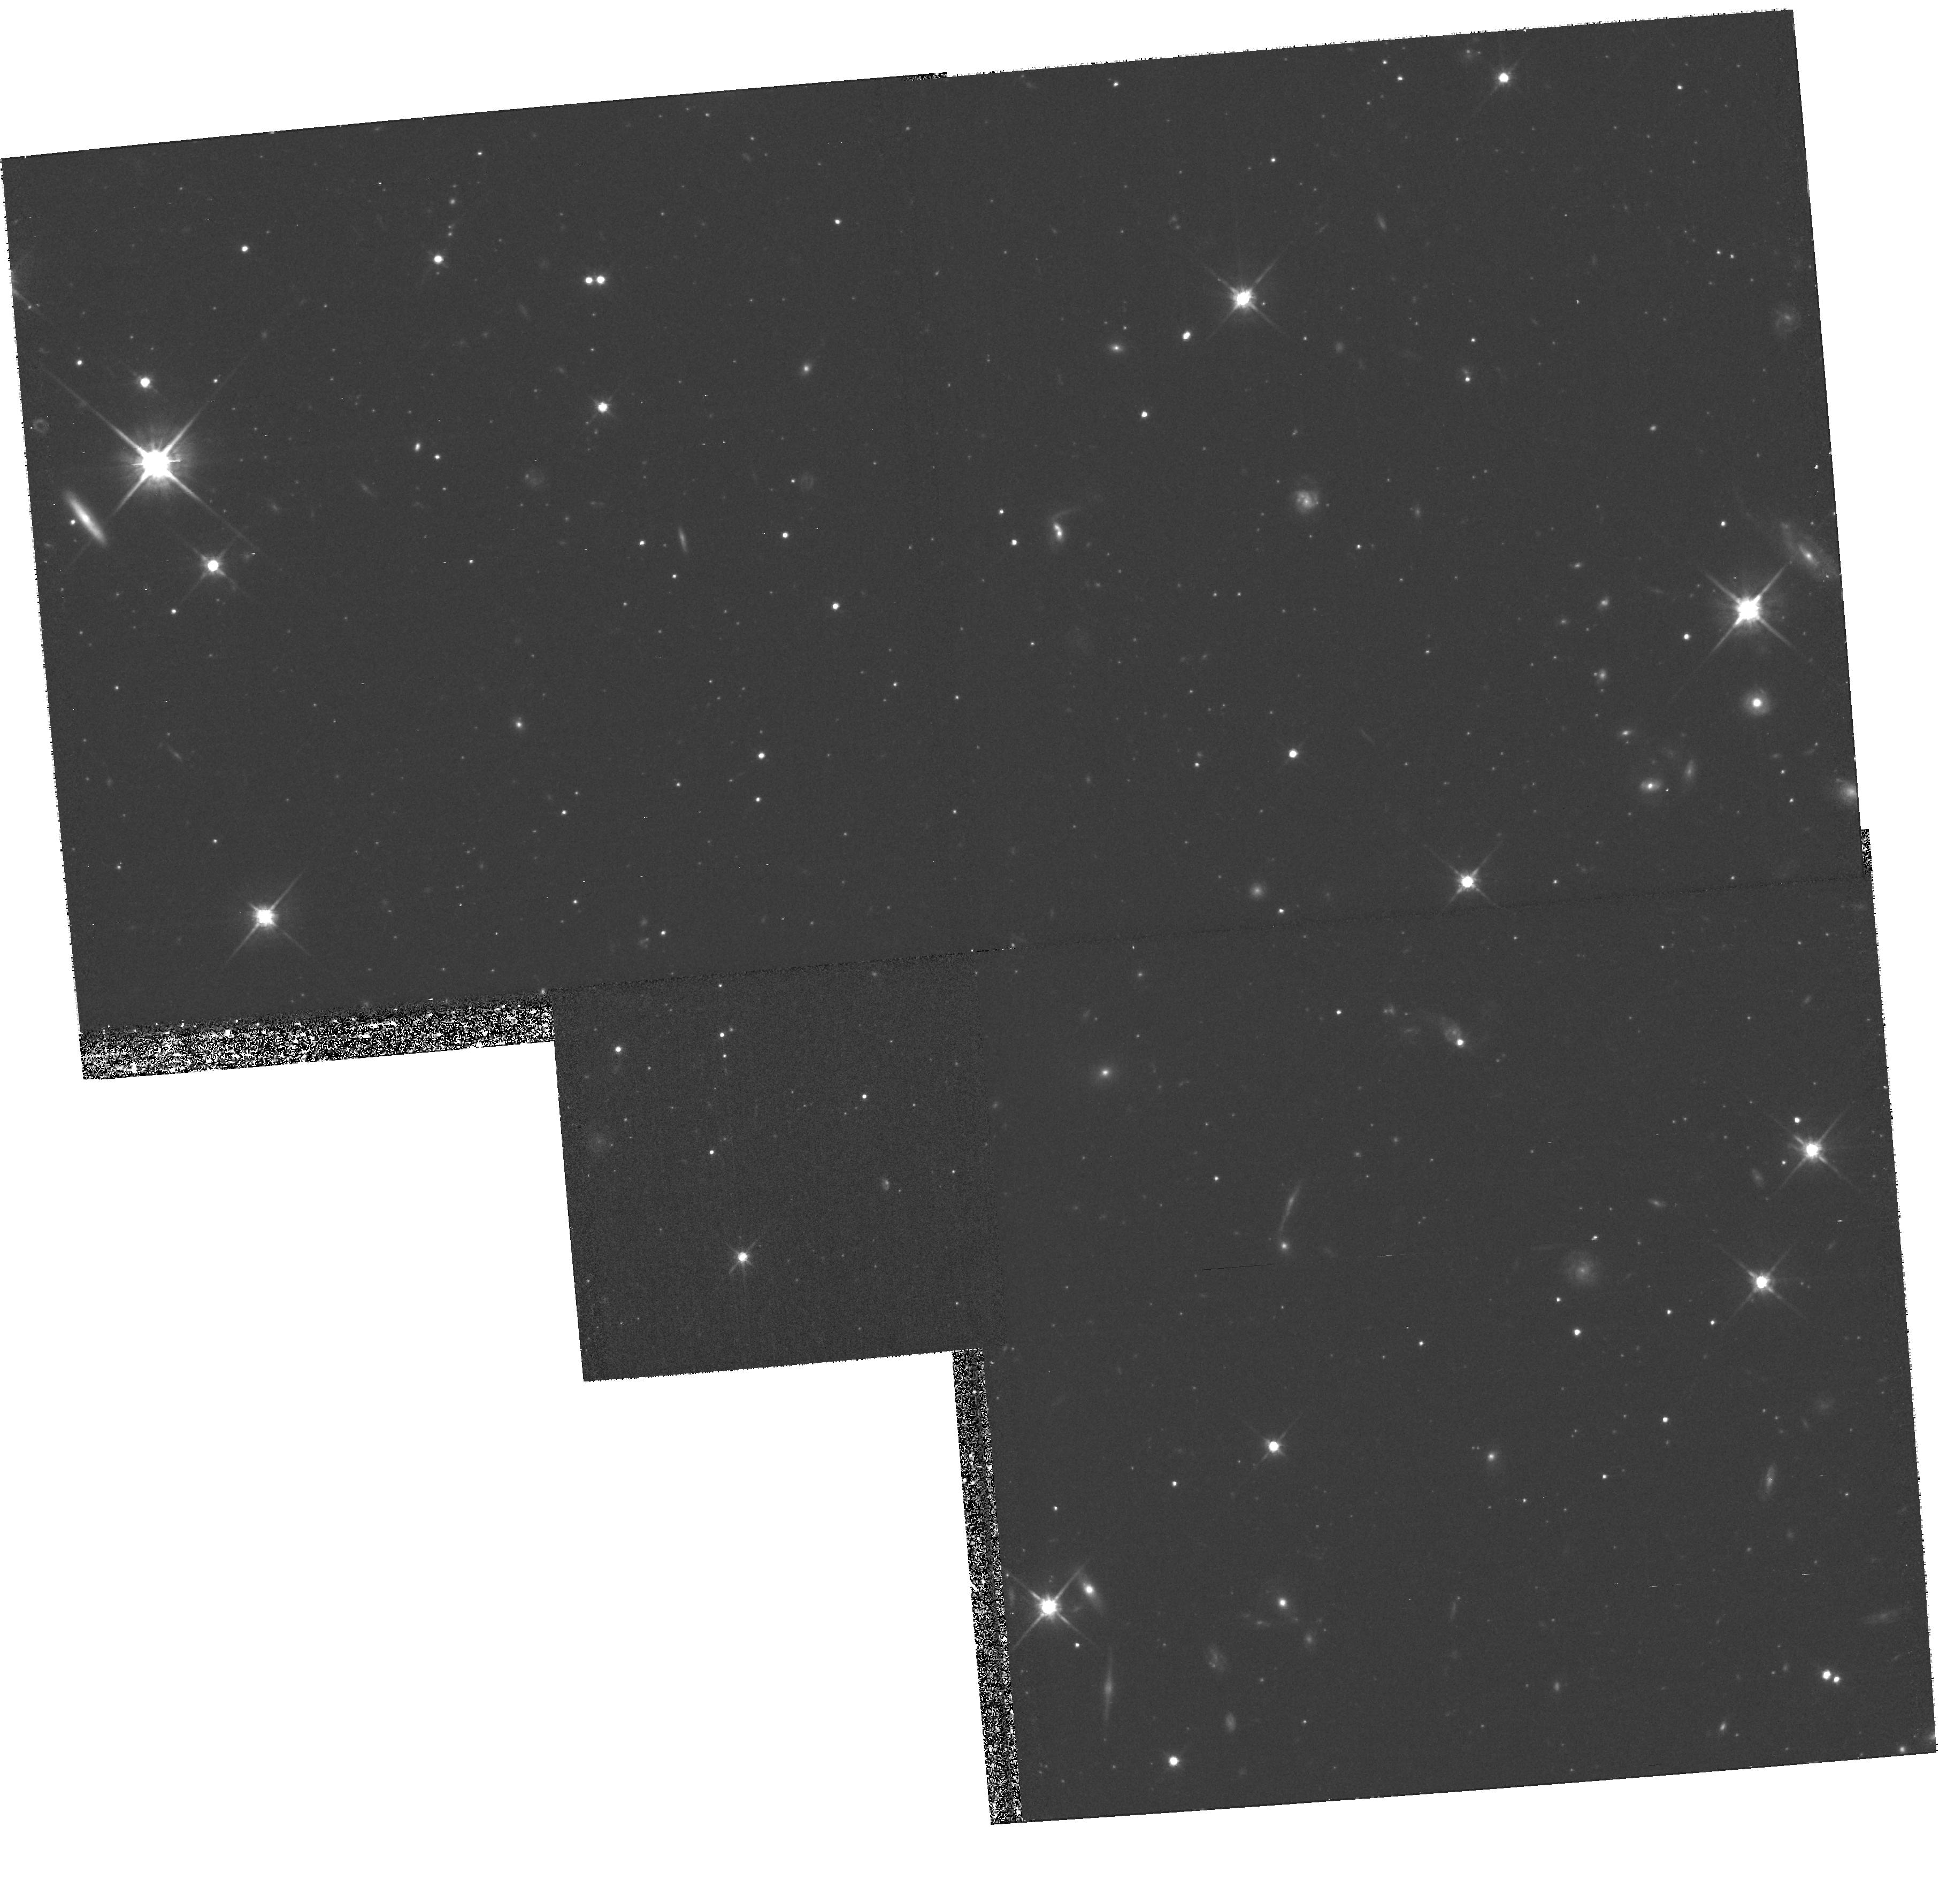
Target: field at RA 8.193°, Dec 39.667°
Instrument: WFPC2/PC
Filter: F814W
Exposure: 1.3 h
Observation ID: hst_9099_01_wfpc2_pc_f814w_u6dp01

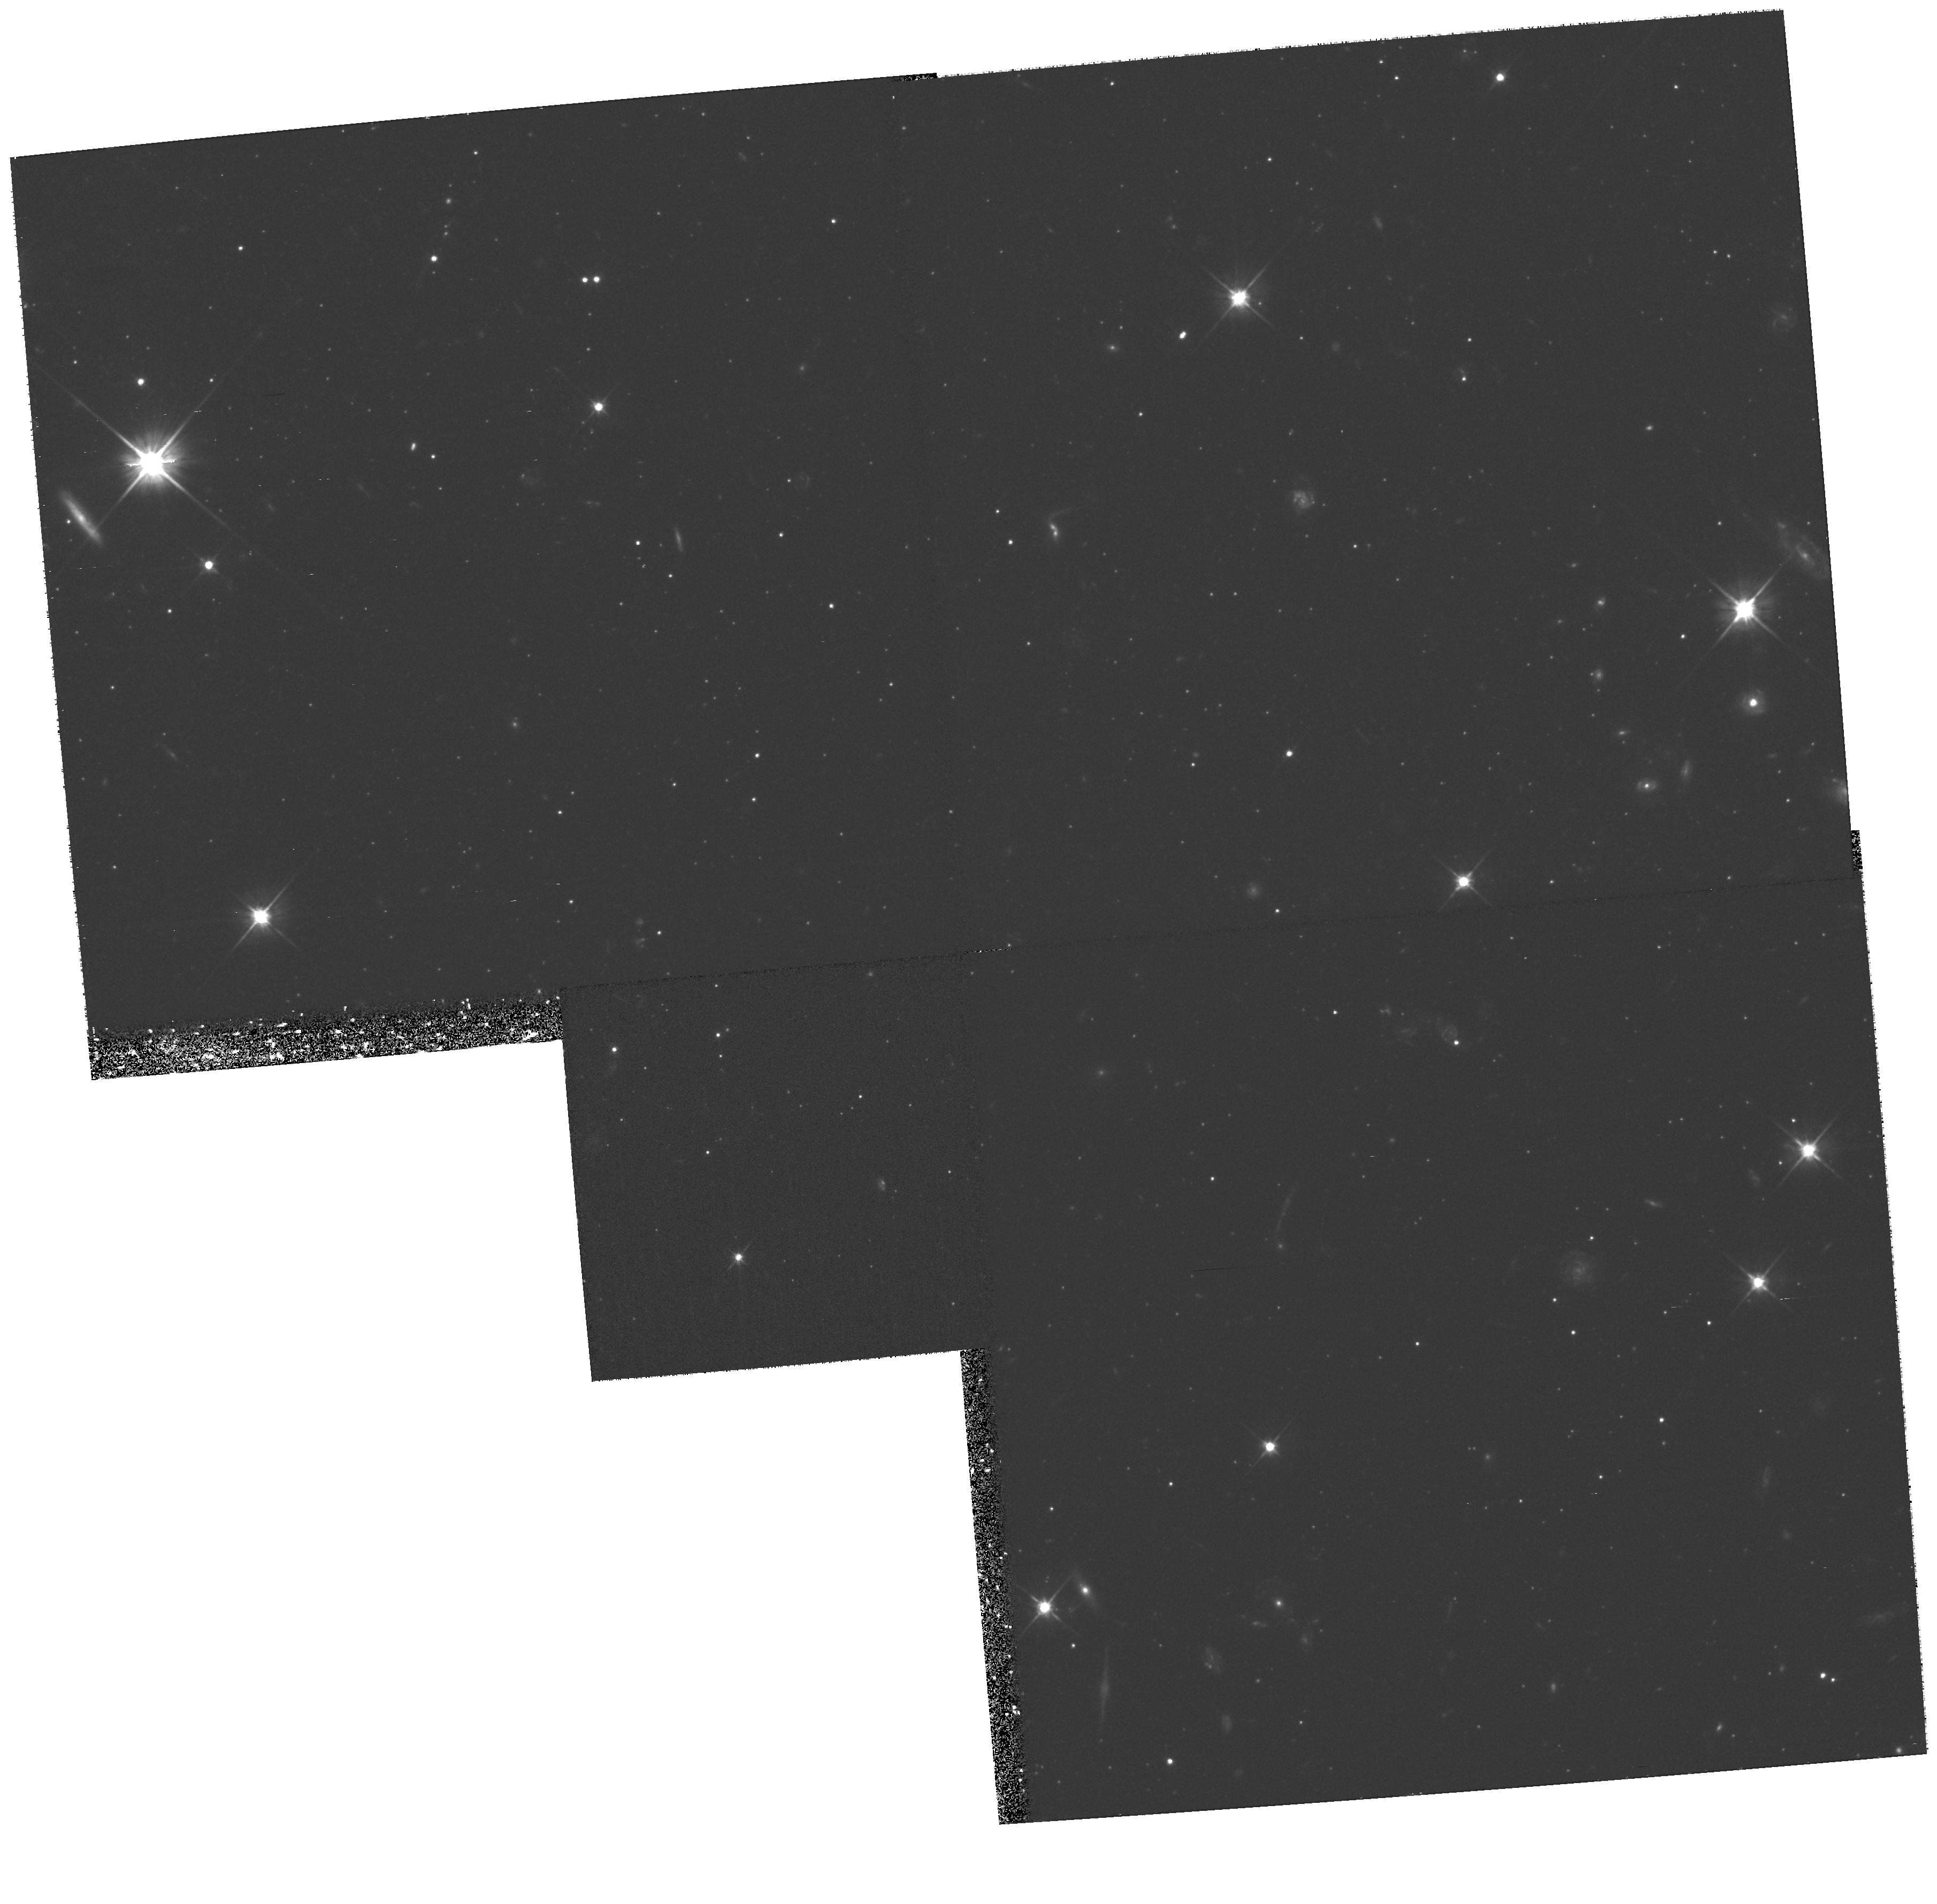
Target: field at RA 8.193°, Dec 39.667°
Instrument: WFPC2/PC
Filter: F606W
Exposure: 1.1 h
Observation ID: hst_9099_02_wfpc2_pc_f606w_u6dp02

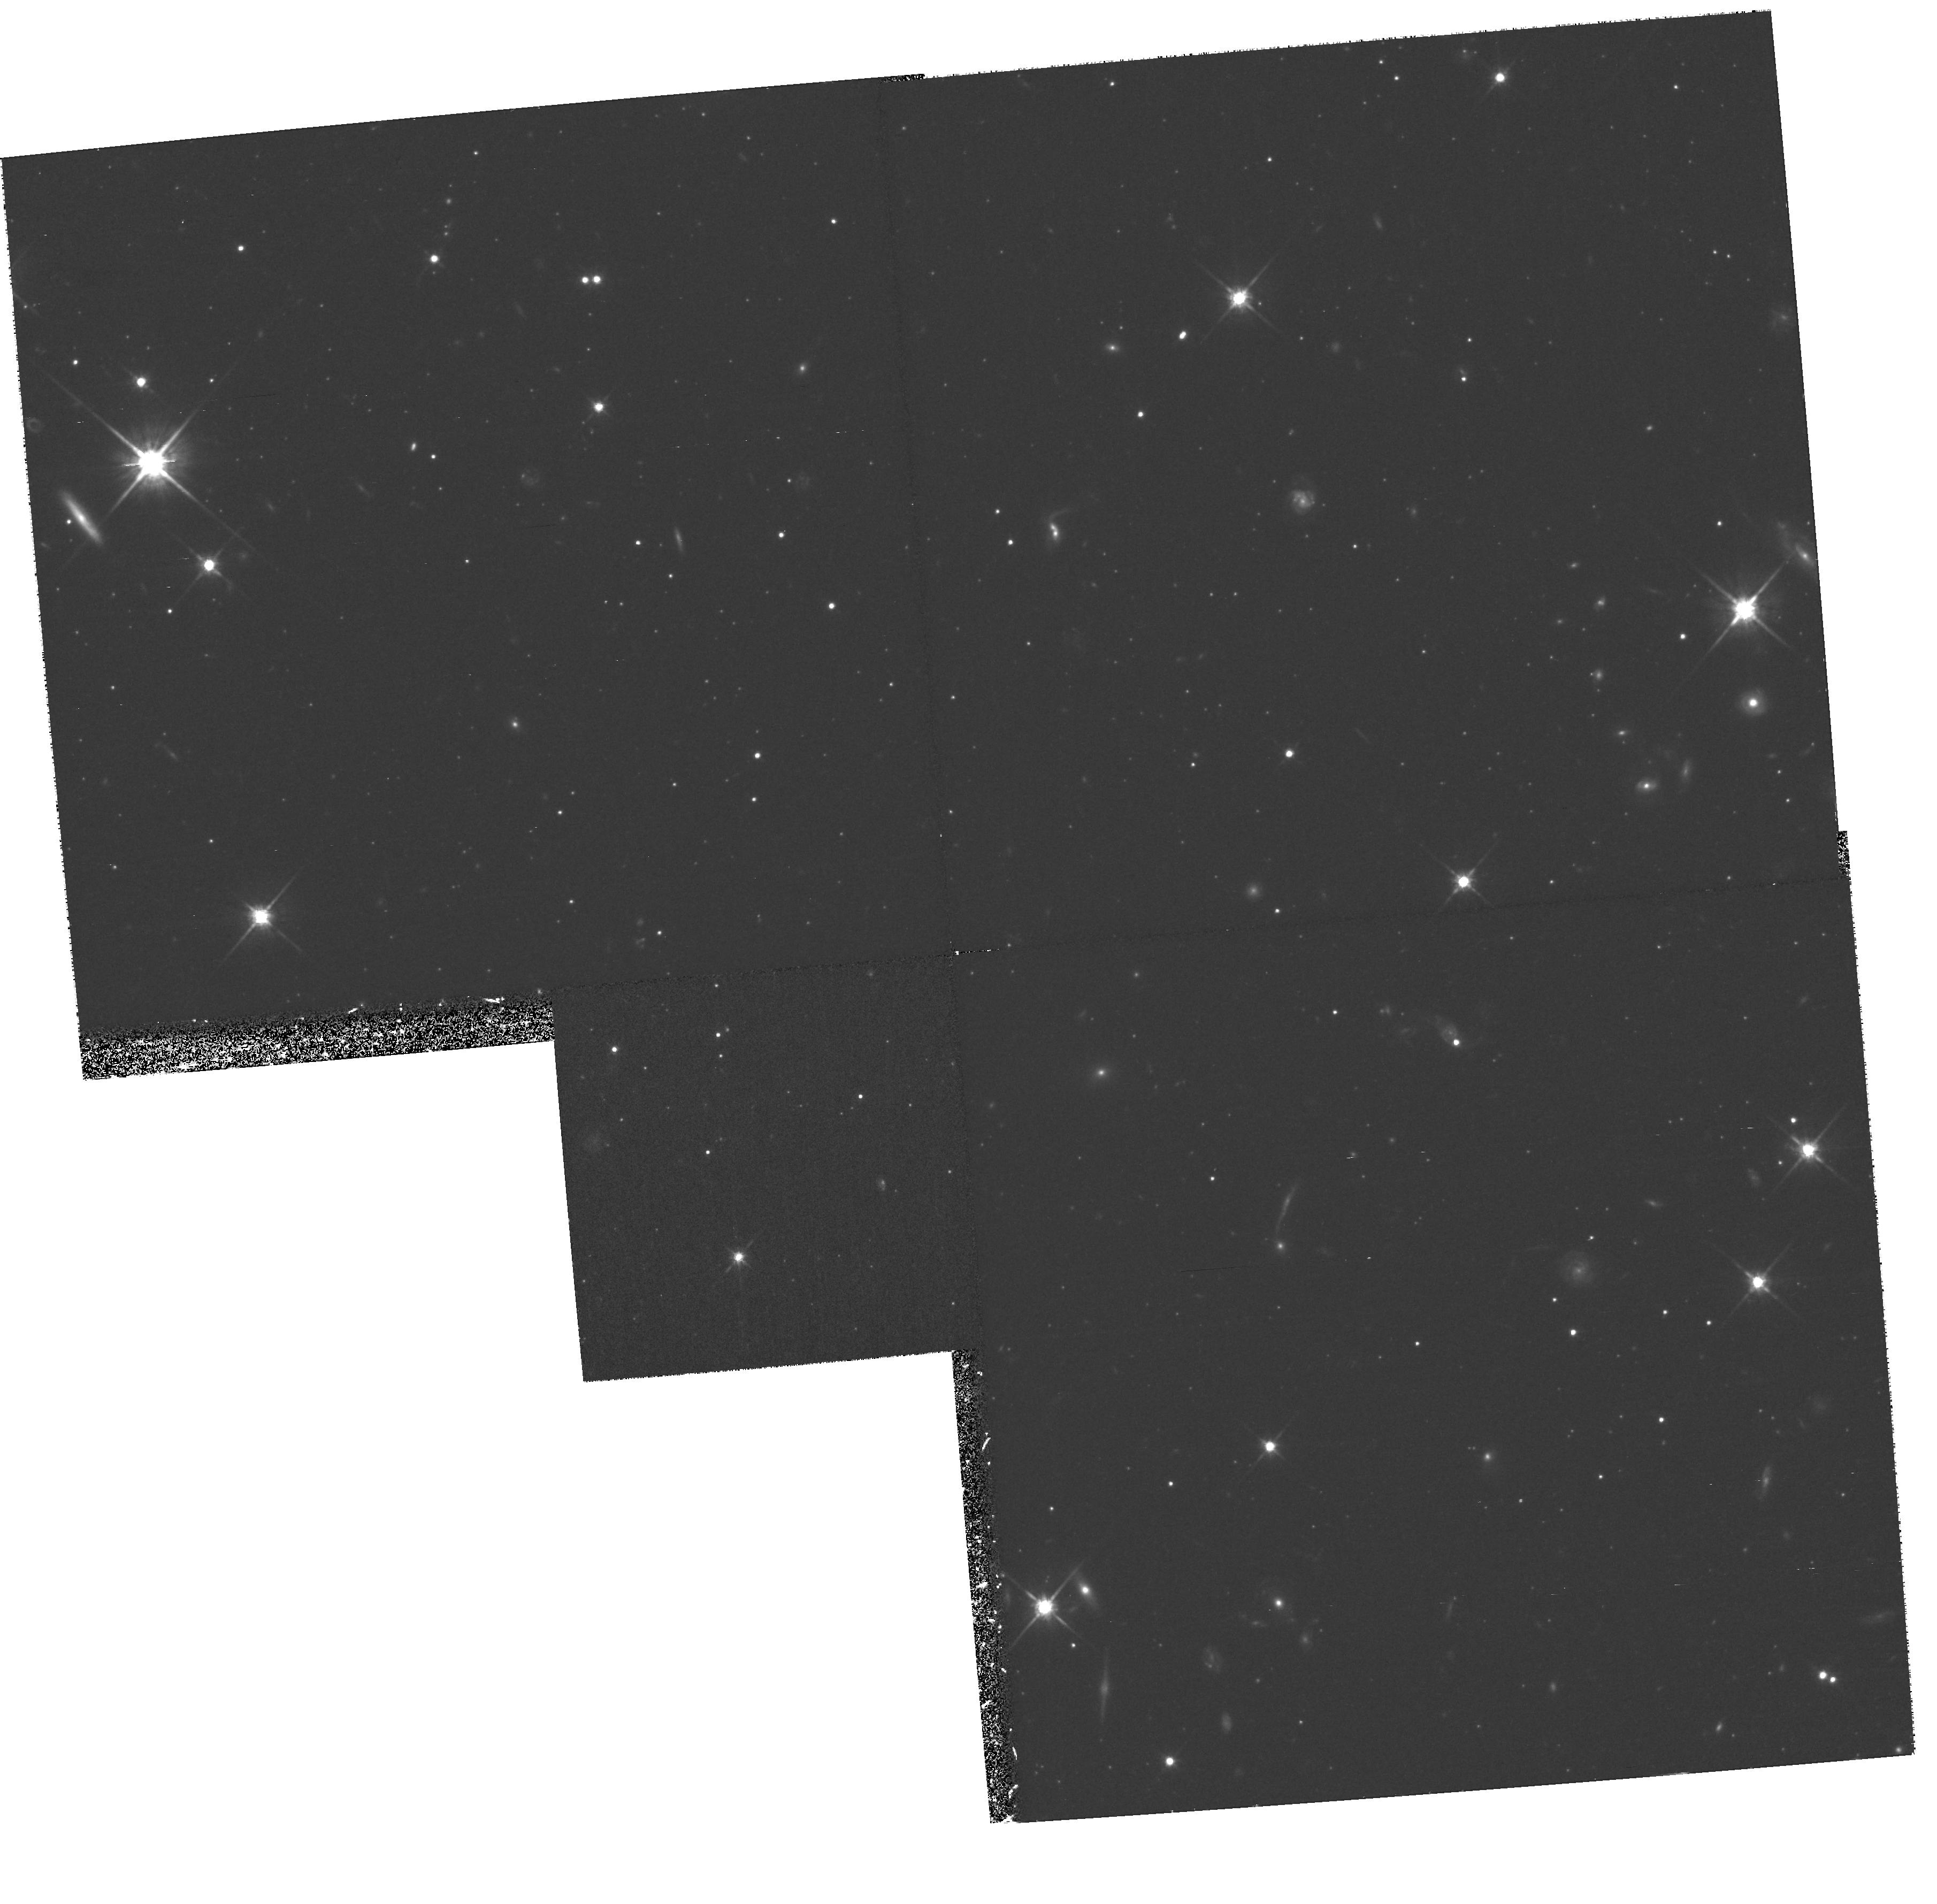
Target: field at RA 8.193°, Dec 39.667°
Instrument: WFPC2/PC
Filter: F814W
Exposure: 1.3 h
Observation ID: hst_9099_02_wfpc2_pc_f814w_u6dp02

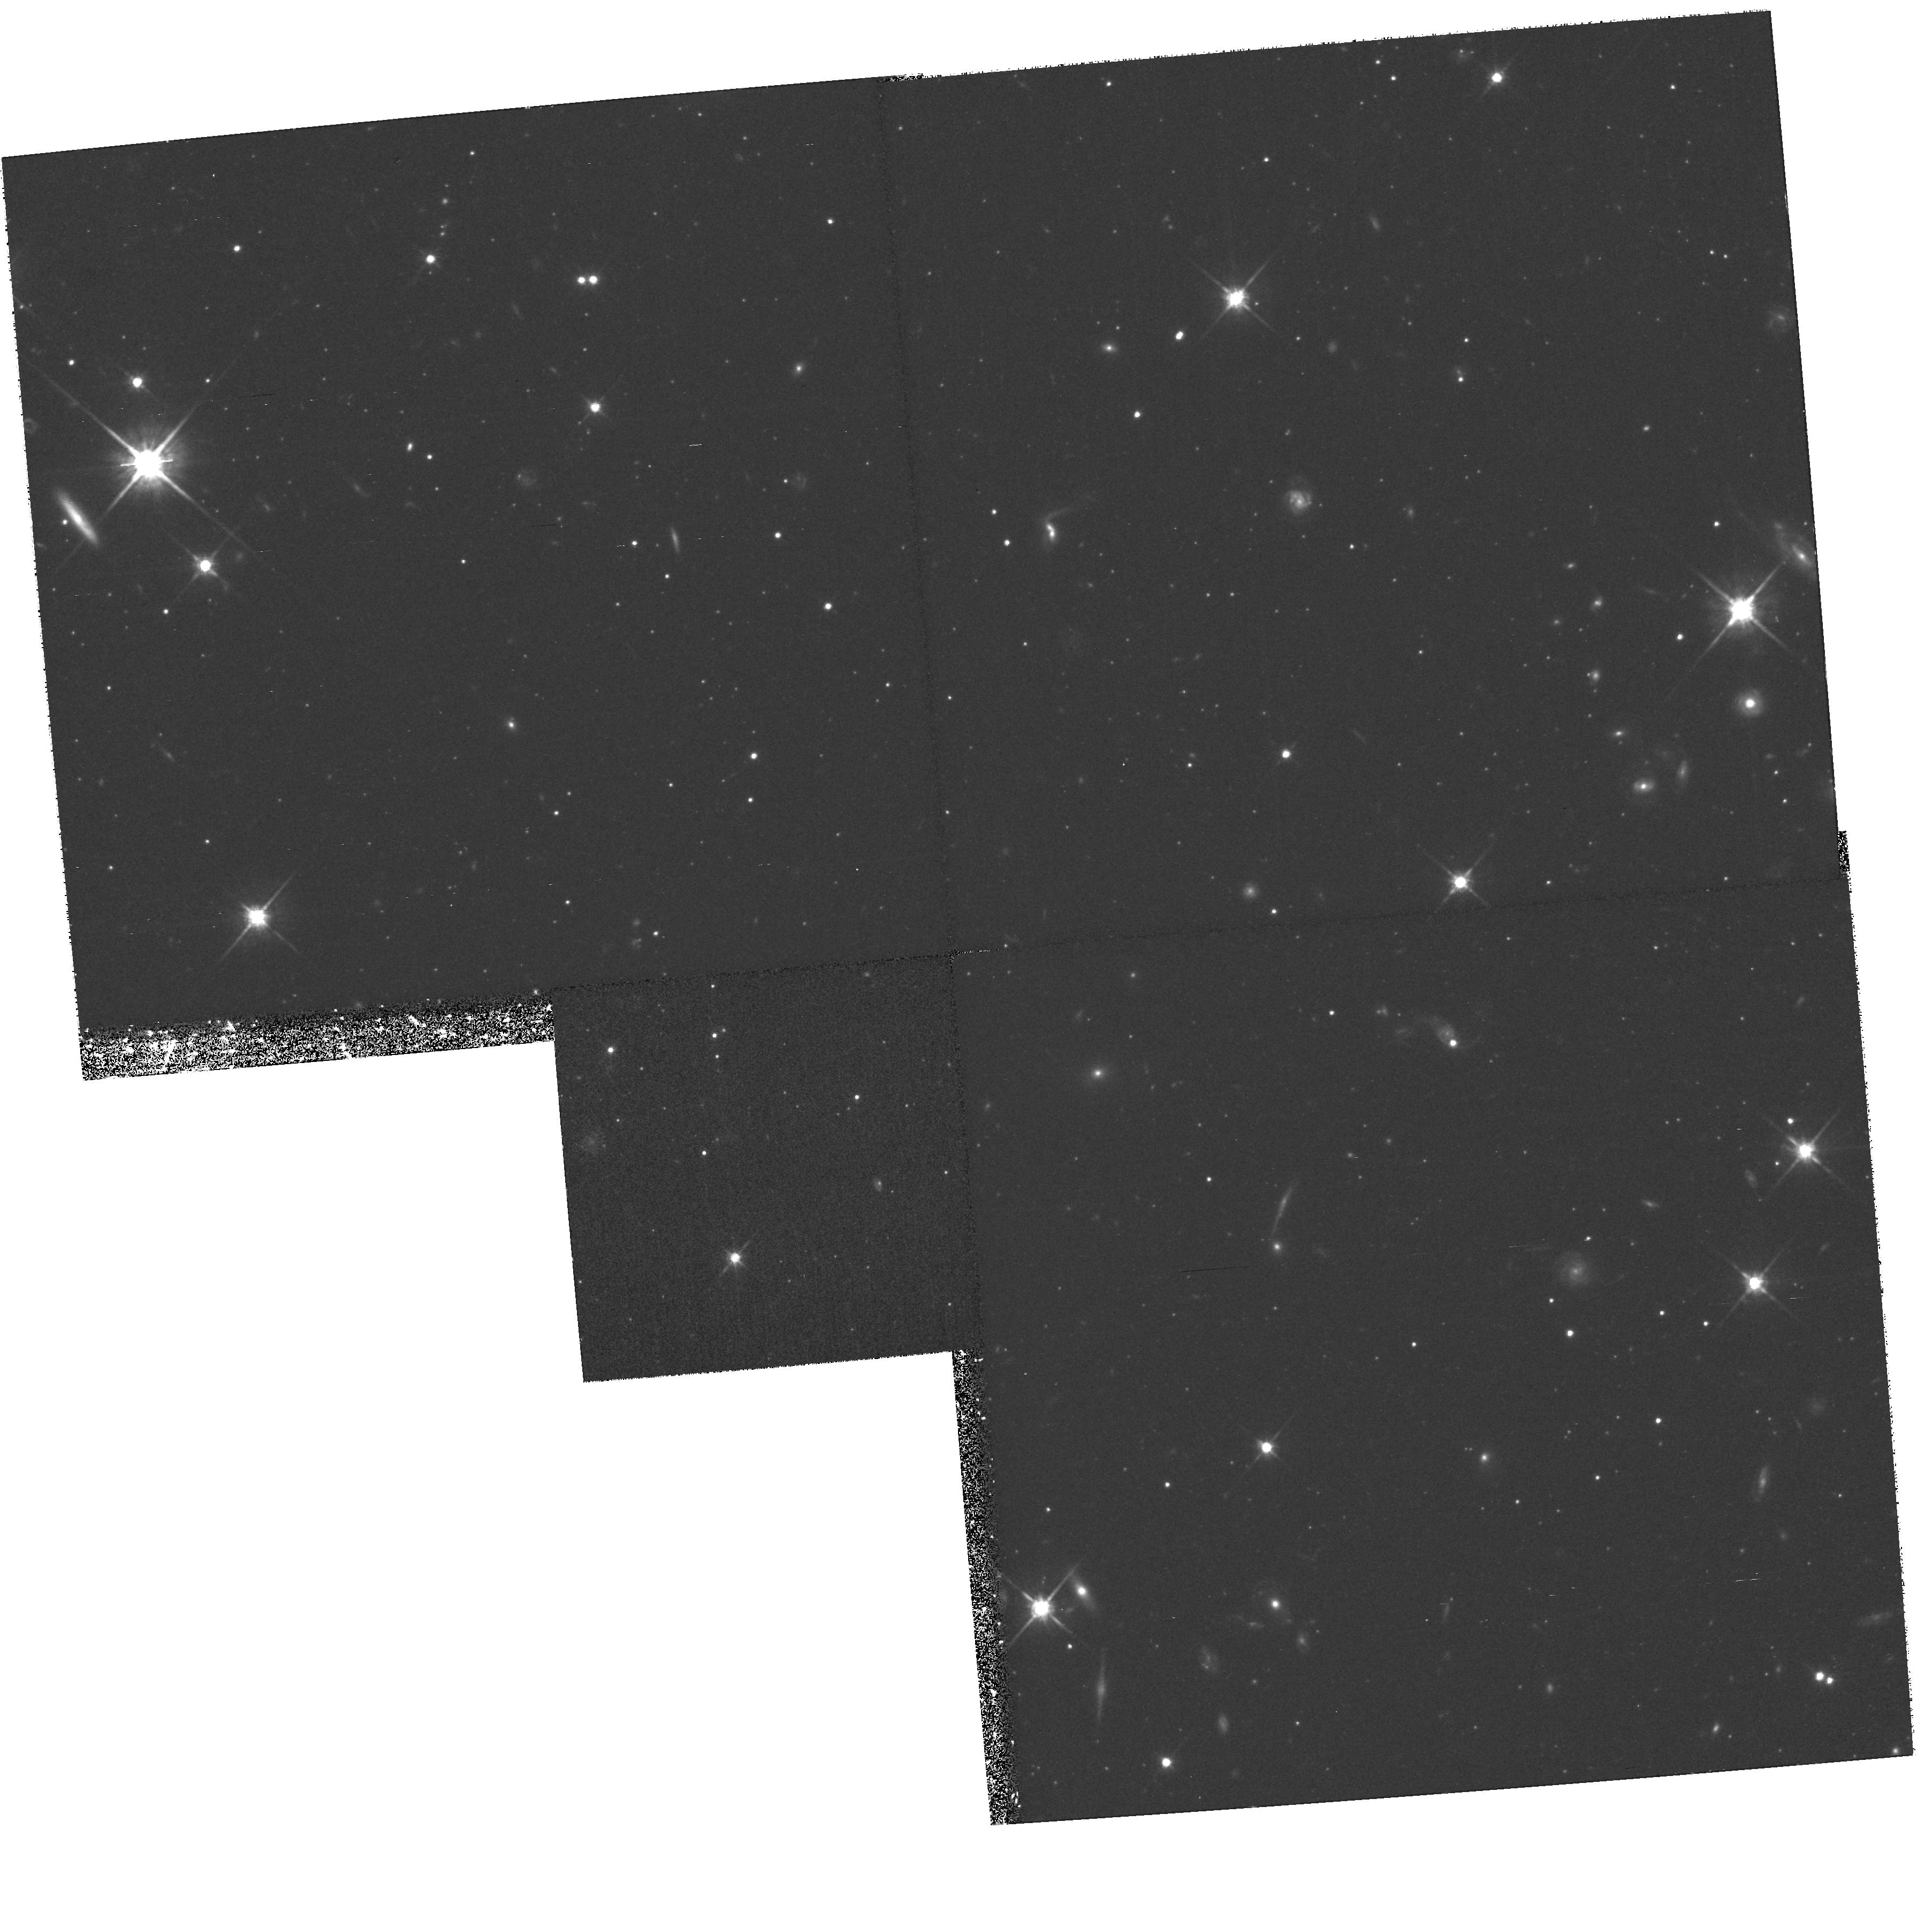
Target: field at RA 8.193°, Dec 39.667°
Instrument: WFPC2/PC
Filter: F814W
Exposure: 1.3 h
Observation ID: hst_9099_03_wfpc2_pc_f814w_u6dp03

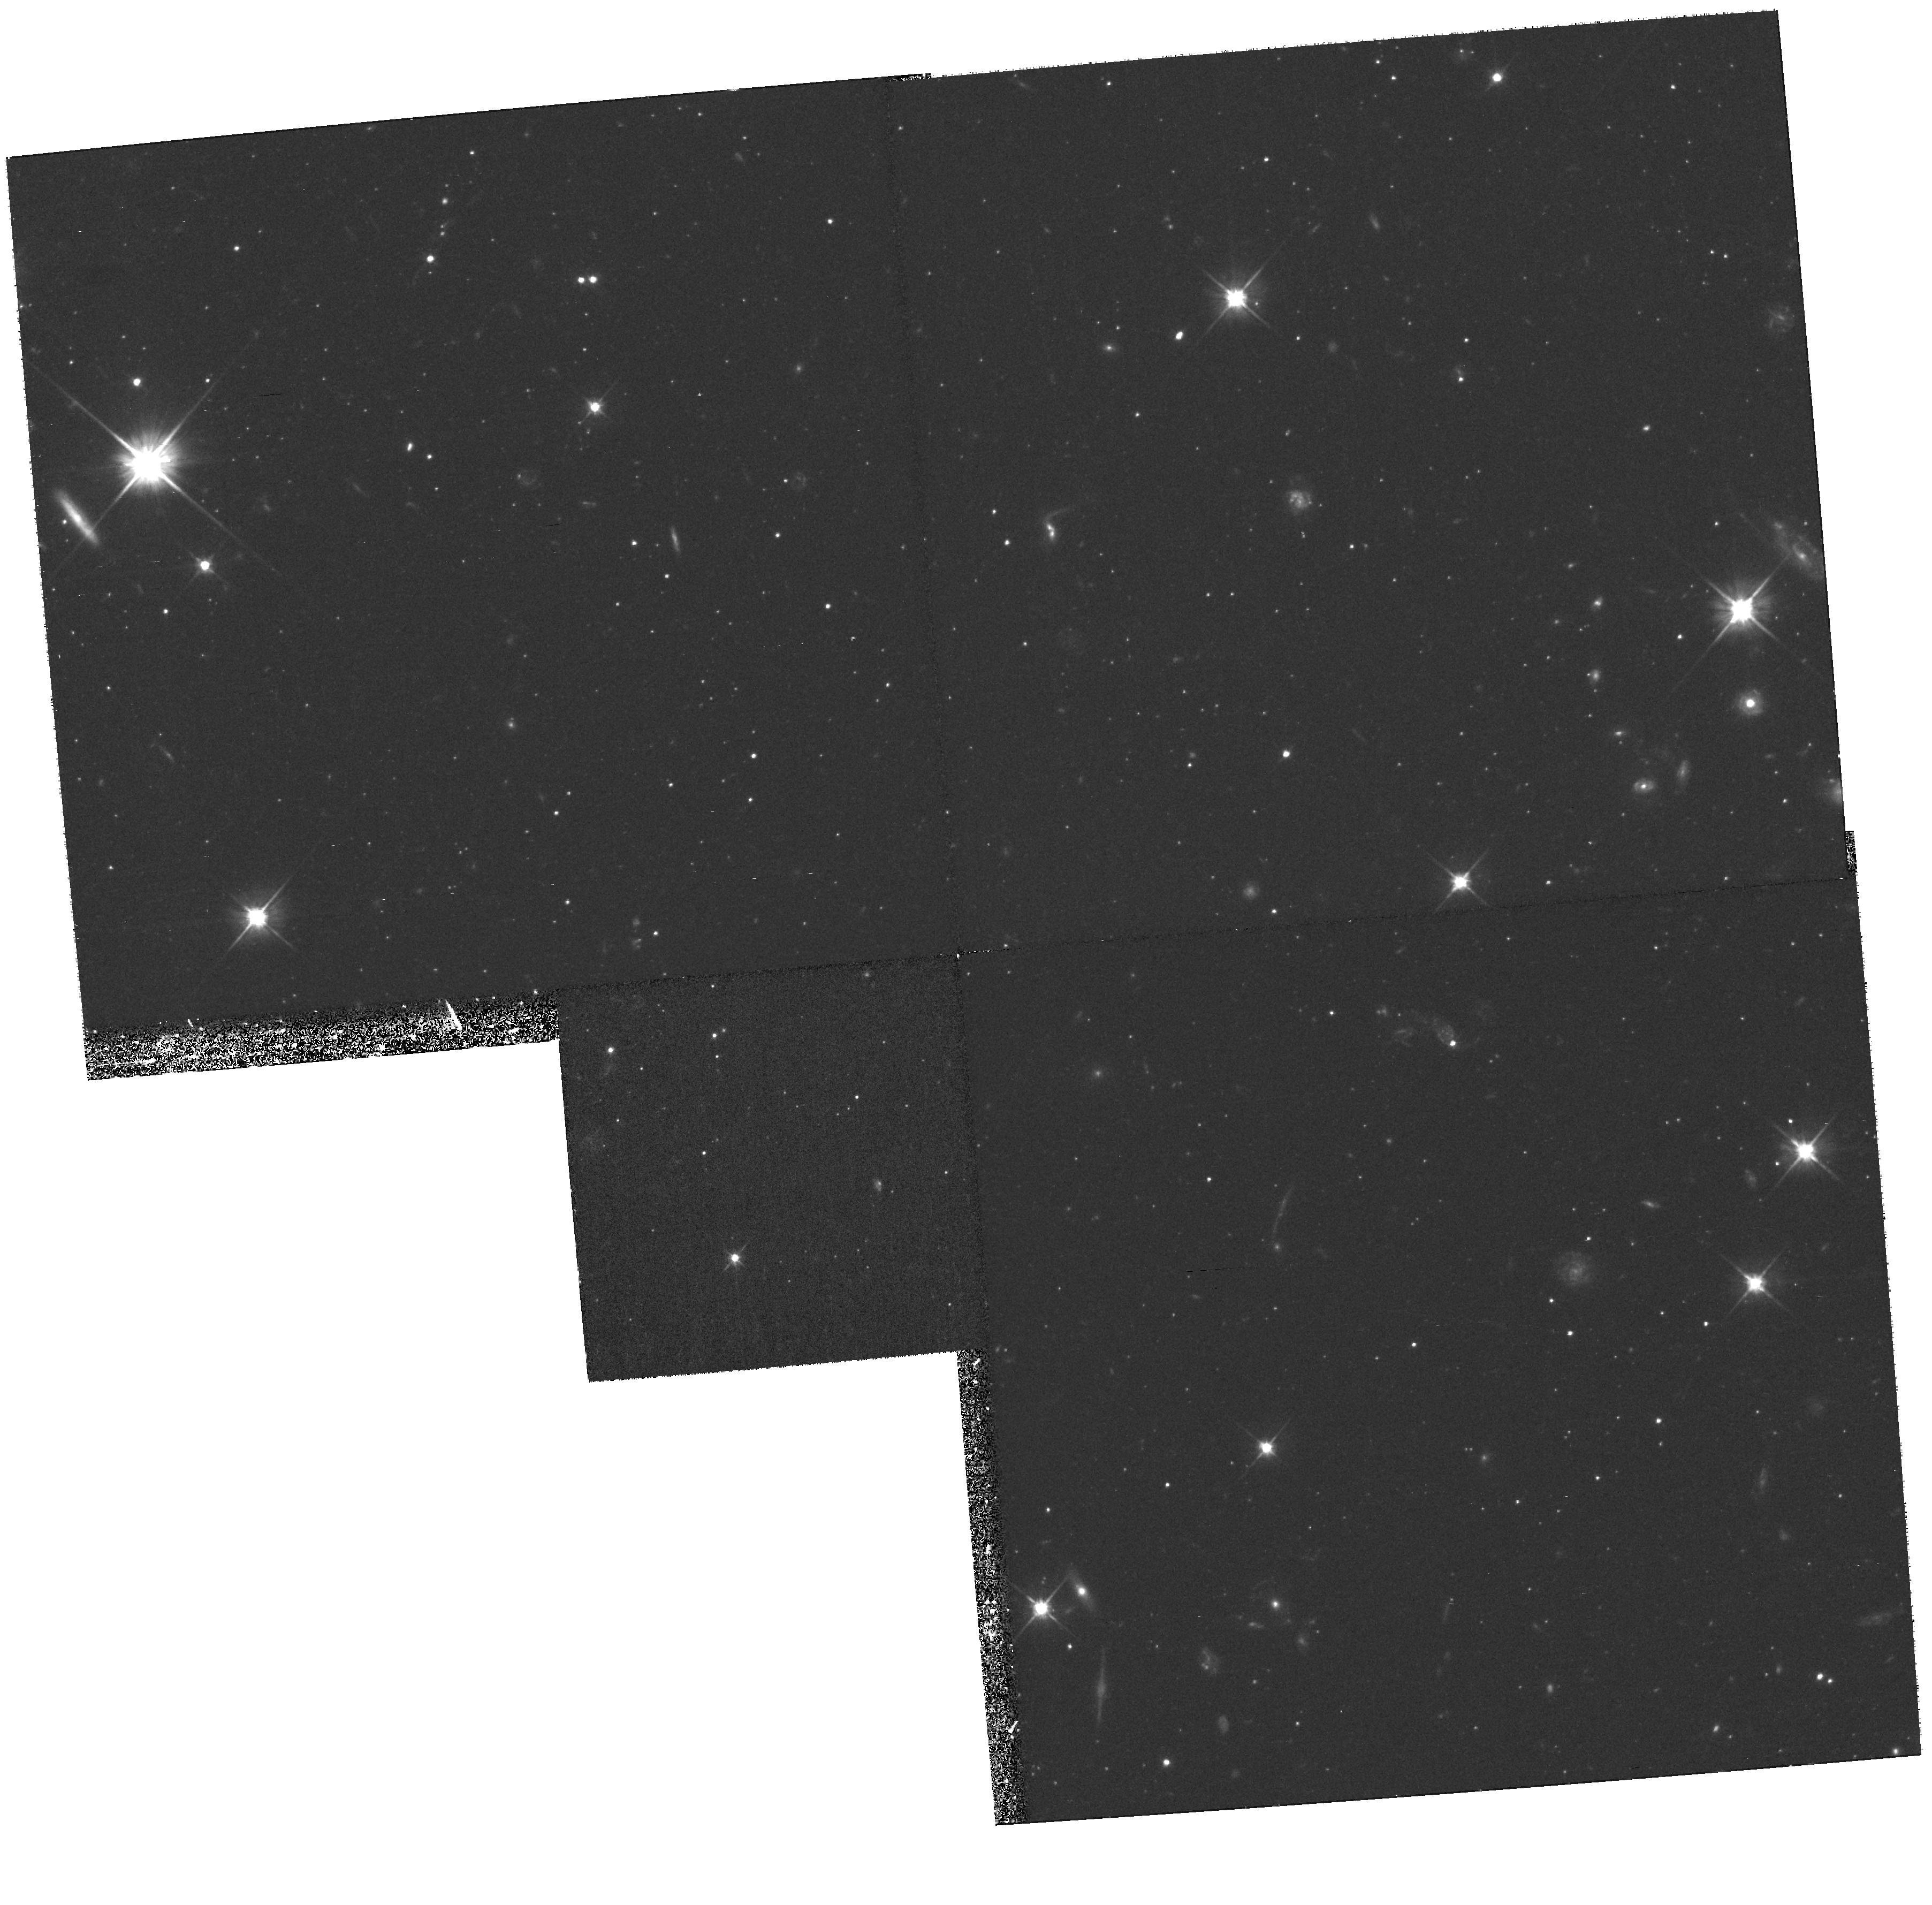
Target: field at RA 8.193°, Dec 39.667°
Instrument: WFPC2/PC
Filter: F606W
Exposure: 1 h
Observation ID: hst_9099_03_wfpc2_pc_f606w_u6dp03

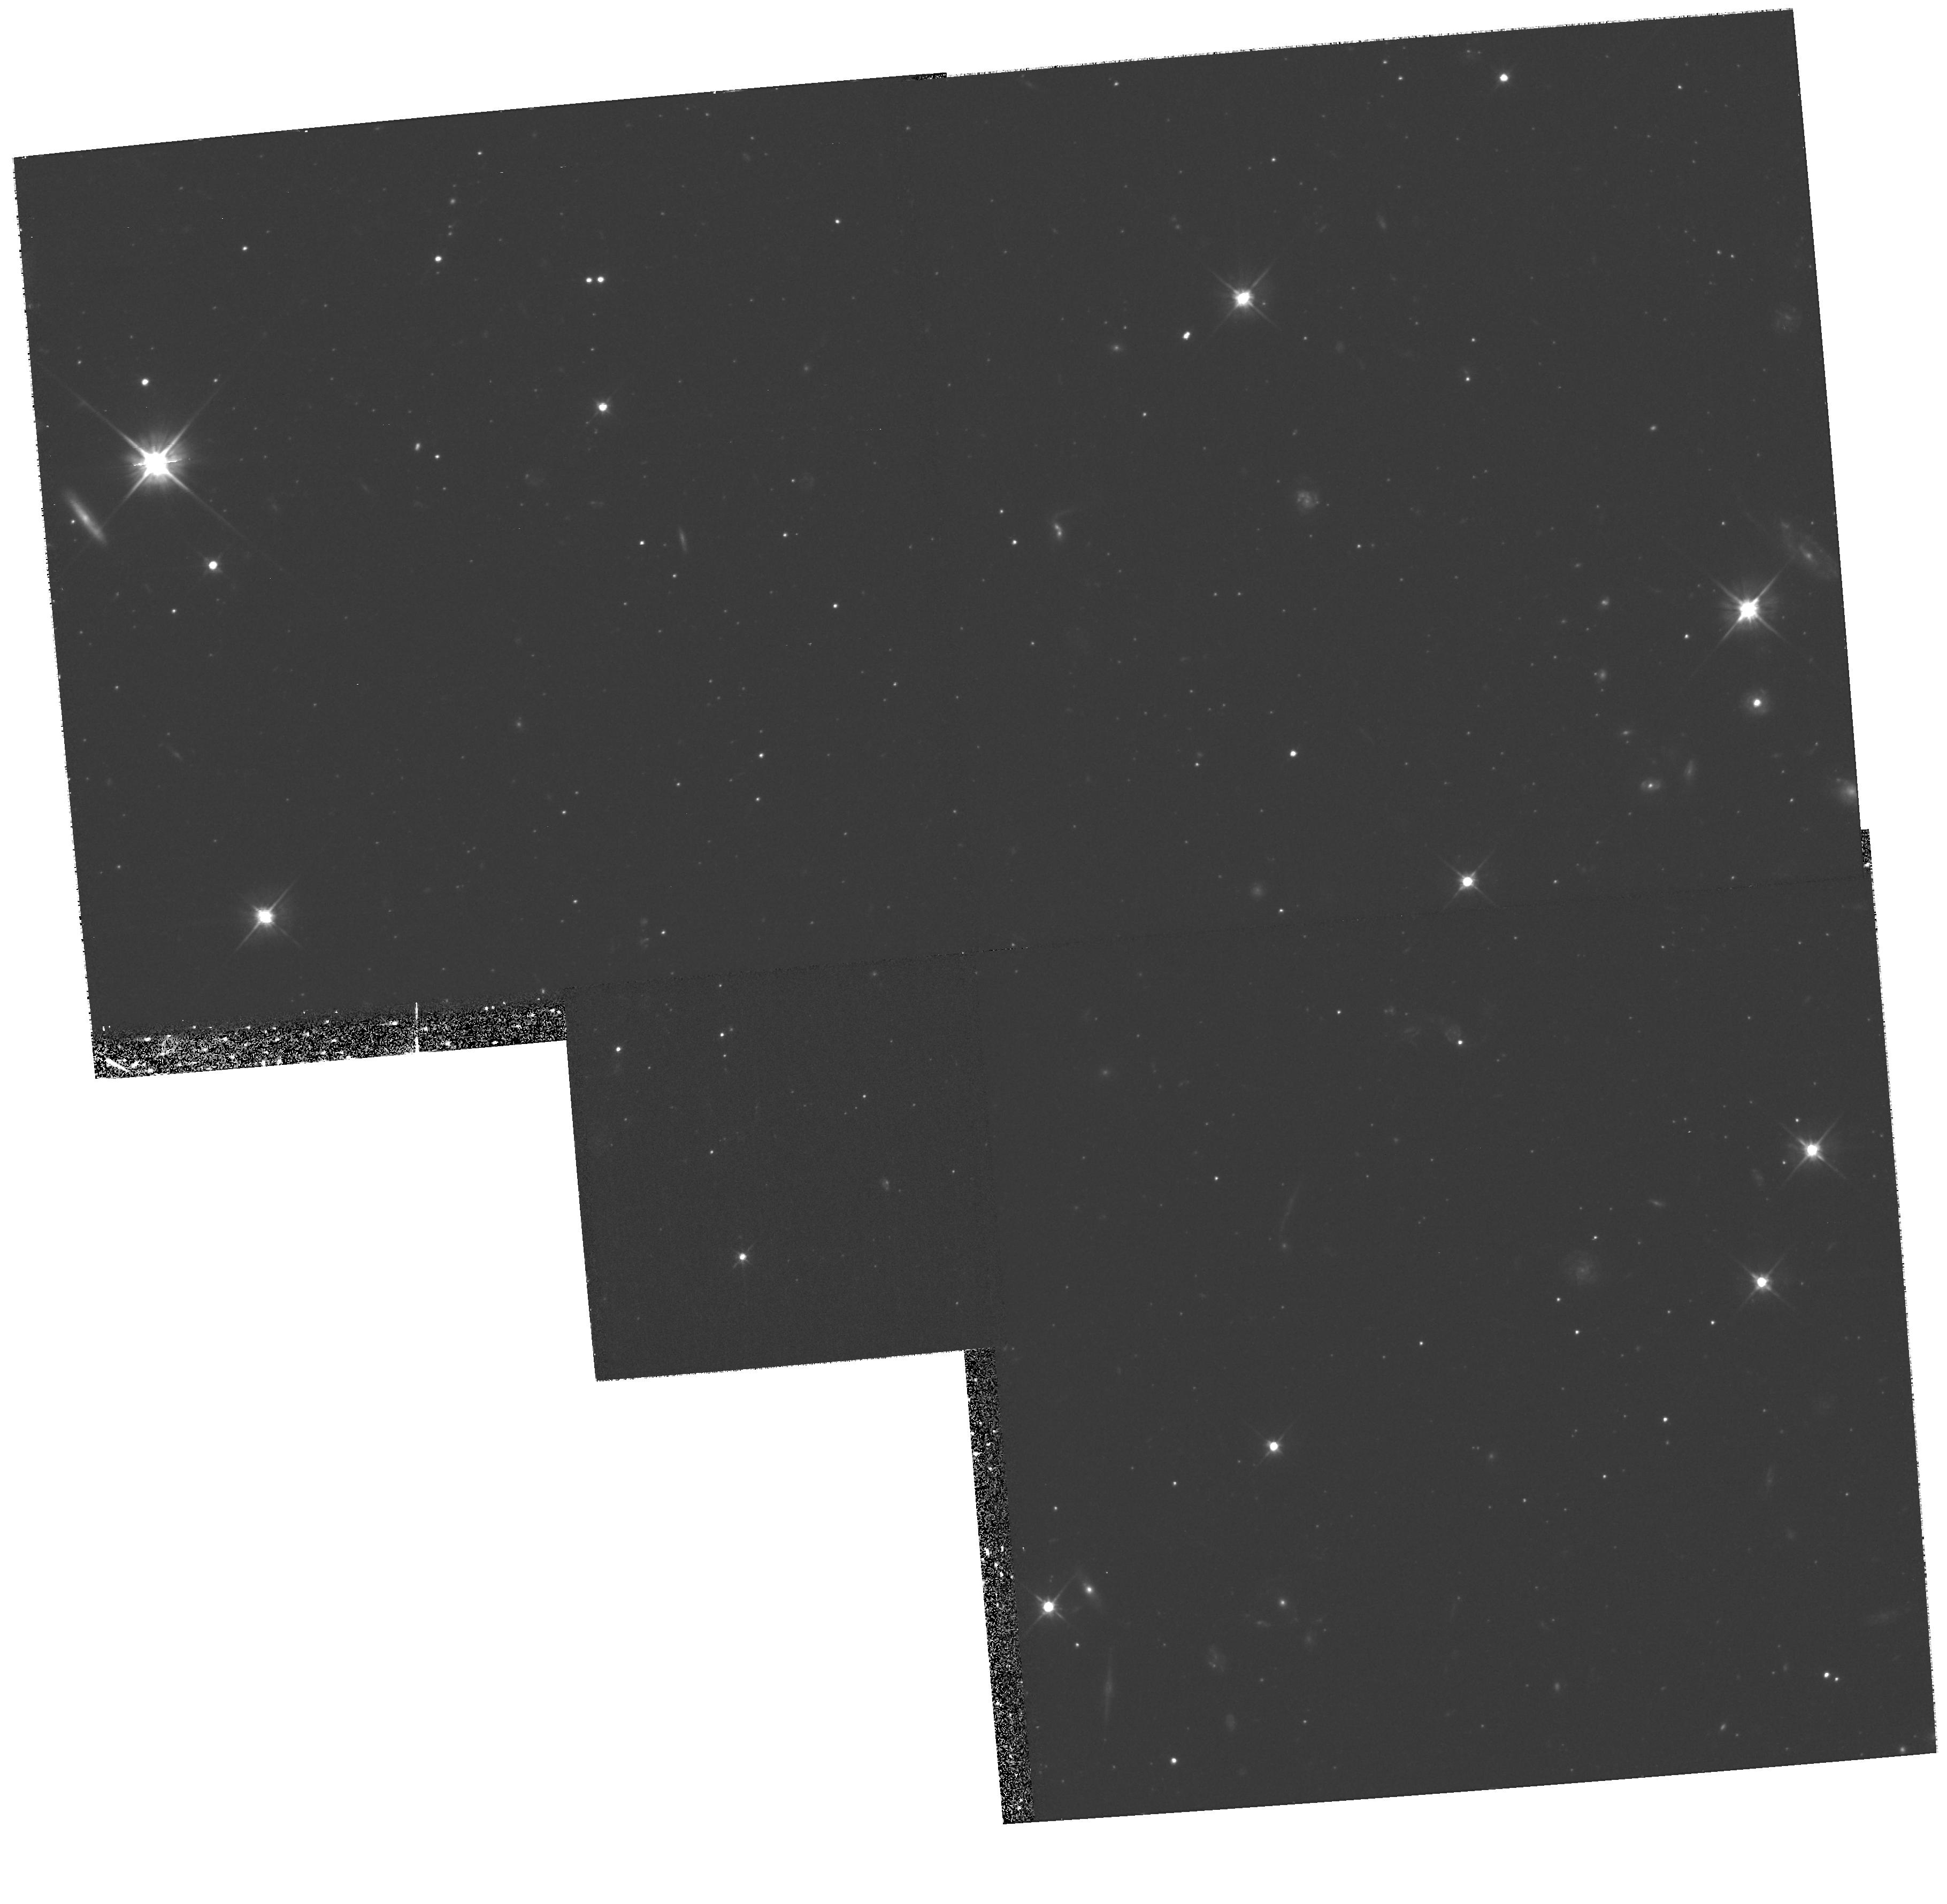
Target: field at RA 8.193°, Dec 39.667°
Instrument: WFPC2/PC
Filter: F606W
Exposure: 1.1 h
Observation ID: hst_9099_01_wfpc2_pc_f606w_u6dp01

High Spatial Resolution Spectroscopy of the Massive Globular Cluster G1 (PI: Rich, R. Michael)

We propose to obtain high spatial resolution, long-slit spectroscopy of the most luminous globular cluster in the Local Group, G1 in M31. The kinematic structure obtained with these data will provide a stringent test of whether a central black hole exists, thereby determining whether globular clusters share the same intimate connection that normal galaxies do with their black holes. The central surface brightness of the core of this cluster reaches 13.5 V mag arcsec^-2, and the core radius of the cluster is 0.9 pc; both these properties allow for detailed kinematic information using HST. If a black hole is present, and G1 falls on the black-hole mass/sigma correlation recently established for bulges and ellipticals, the mass should be 6*10^4M_\odot, and the velocity dispersion should rise to 36 km s^-1. Detection of a black hole in G1 would extend the black-hole mass/sigma relationship to masses 100 times lower than the lowest mass nuclear black hole currently known, and establish a solid connection between the formation of galaxies and globular clusters. The data will also provide the basis for an excellent dynamical model of G1 and a study of stellar population gradients in this unique cluster. Parallel imaging with WFPC2 will produce a very deep color-magnitude diagram of the M31 halo field stars adjacent to G1. Short exposures of the M31 halo hints at a possible intermediate-age population, which may be revealed in deeper parallels.